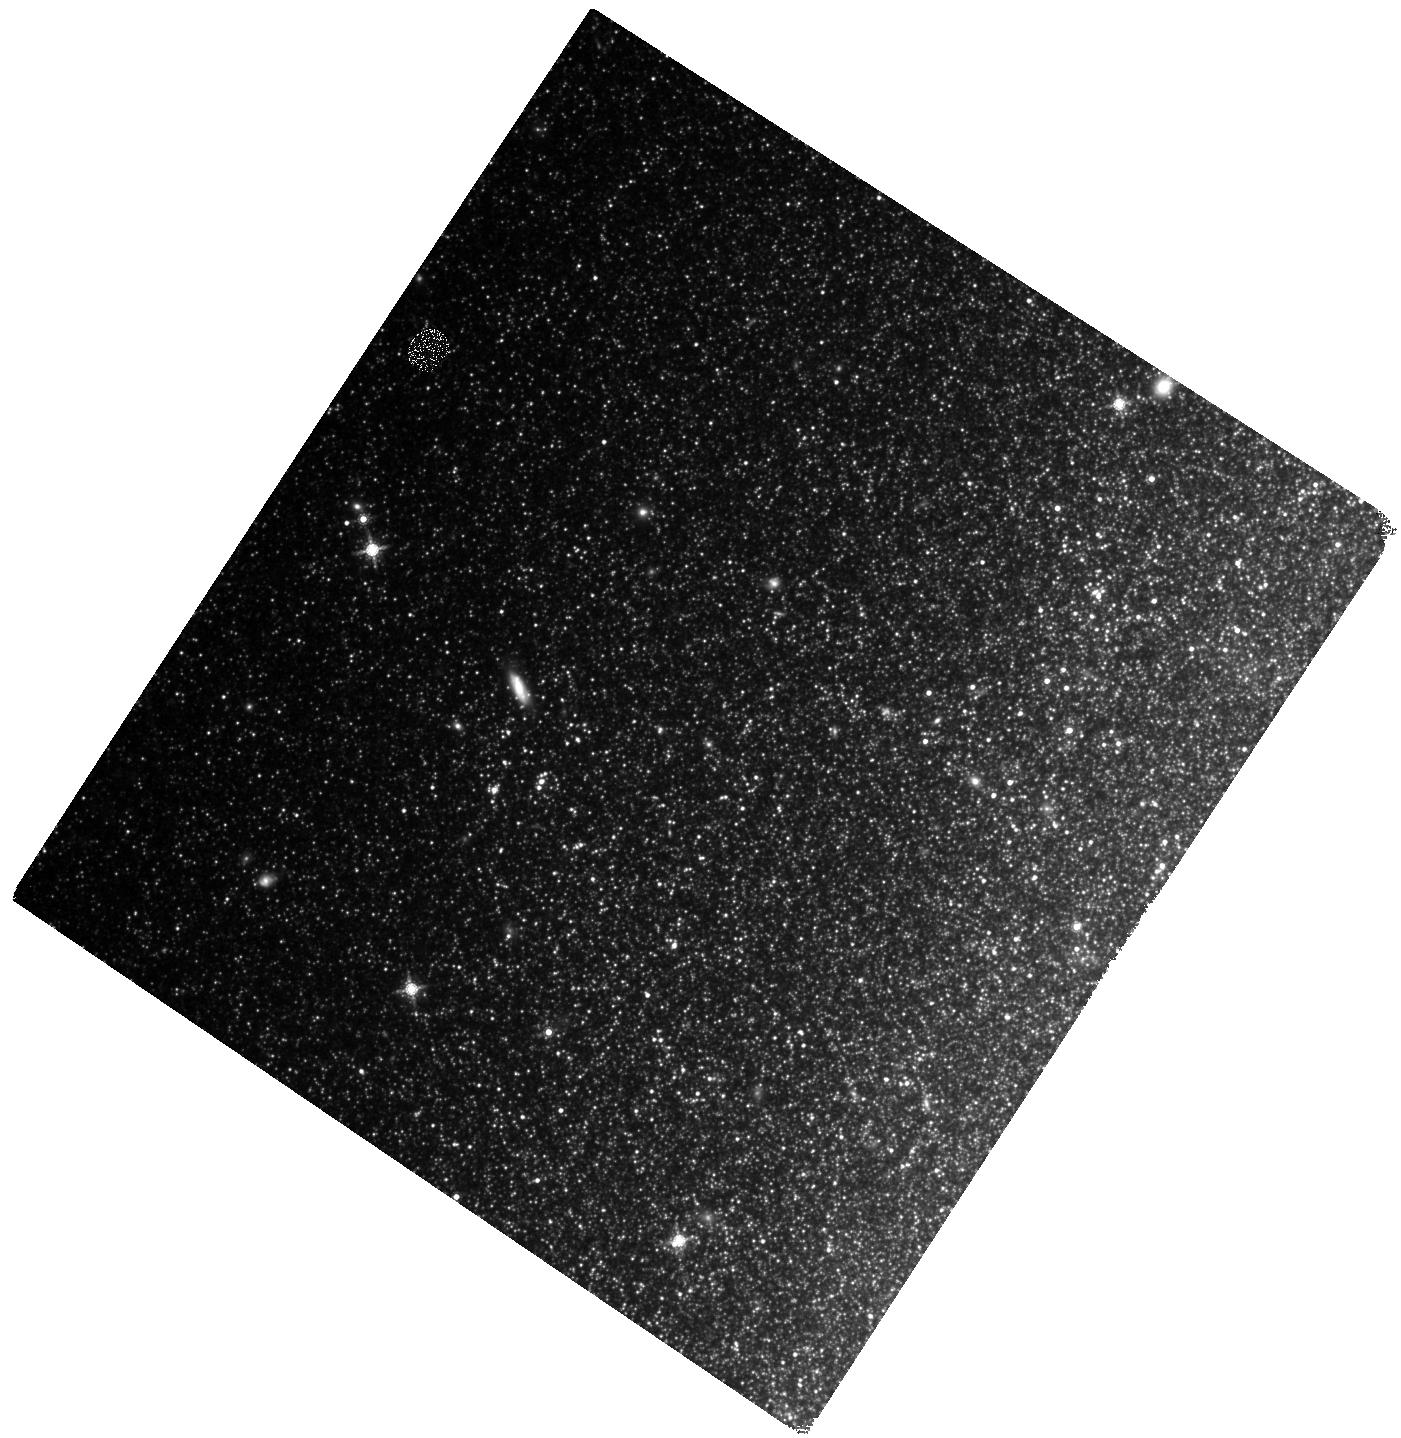
Target: M81FIELD05. Instrument: WFC3/IR. Filter: F160W. Exposure: 50 min. Observation ID: hst_11731_05_wfc3_ir_f160w_ib6k05

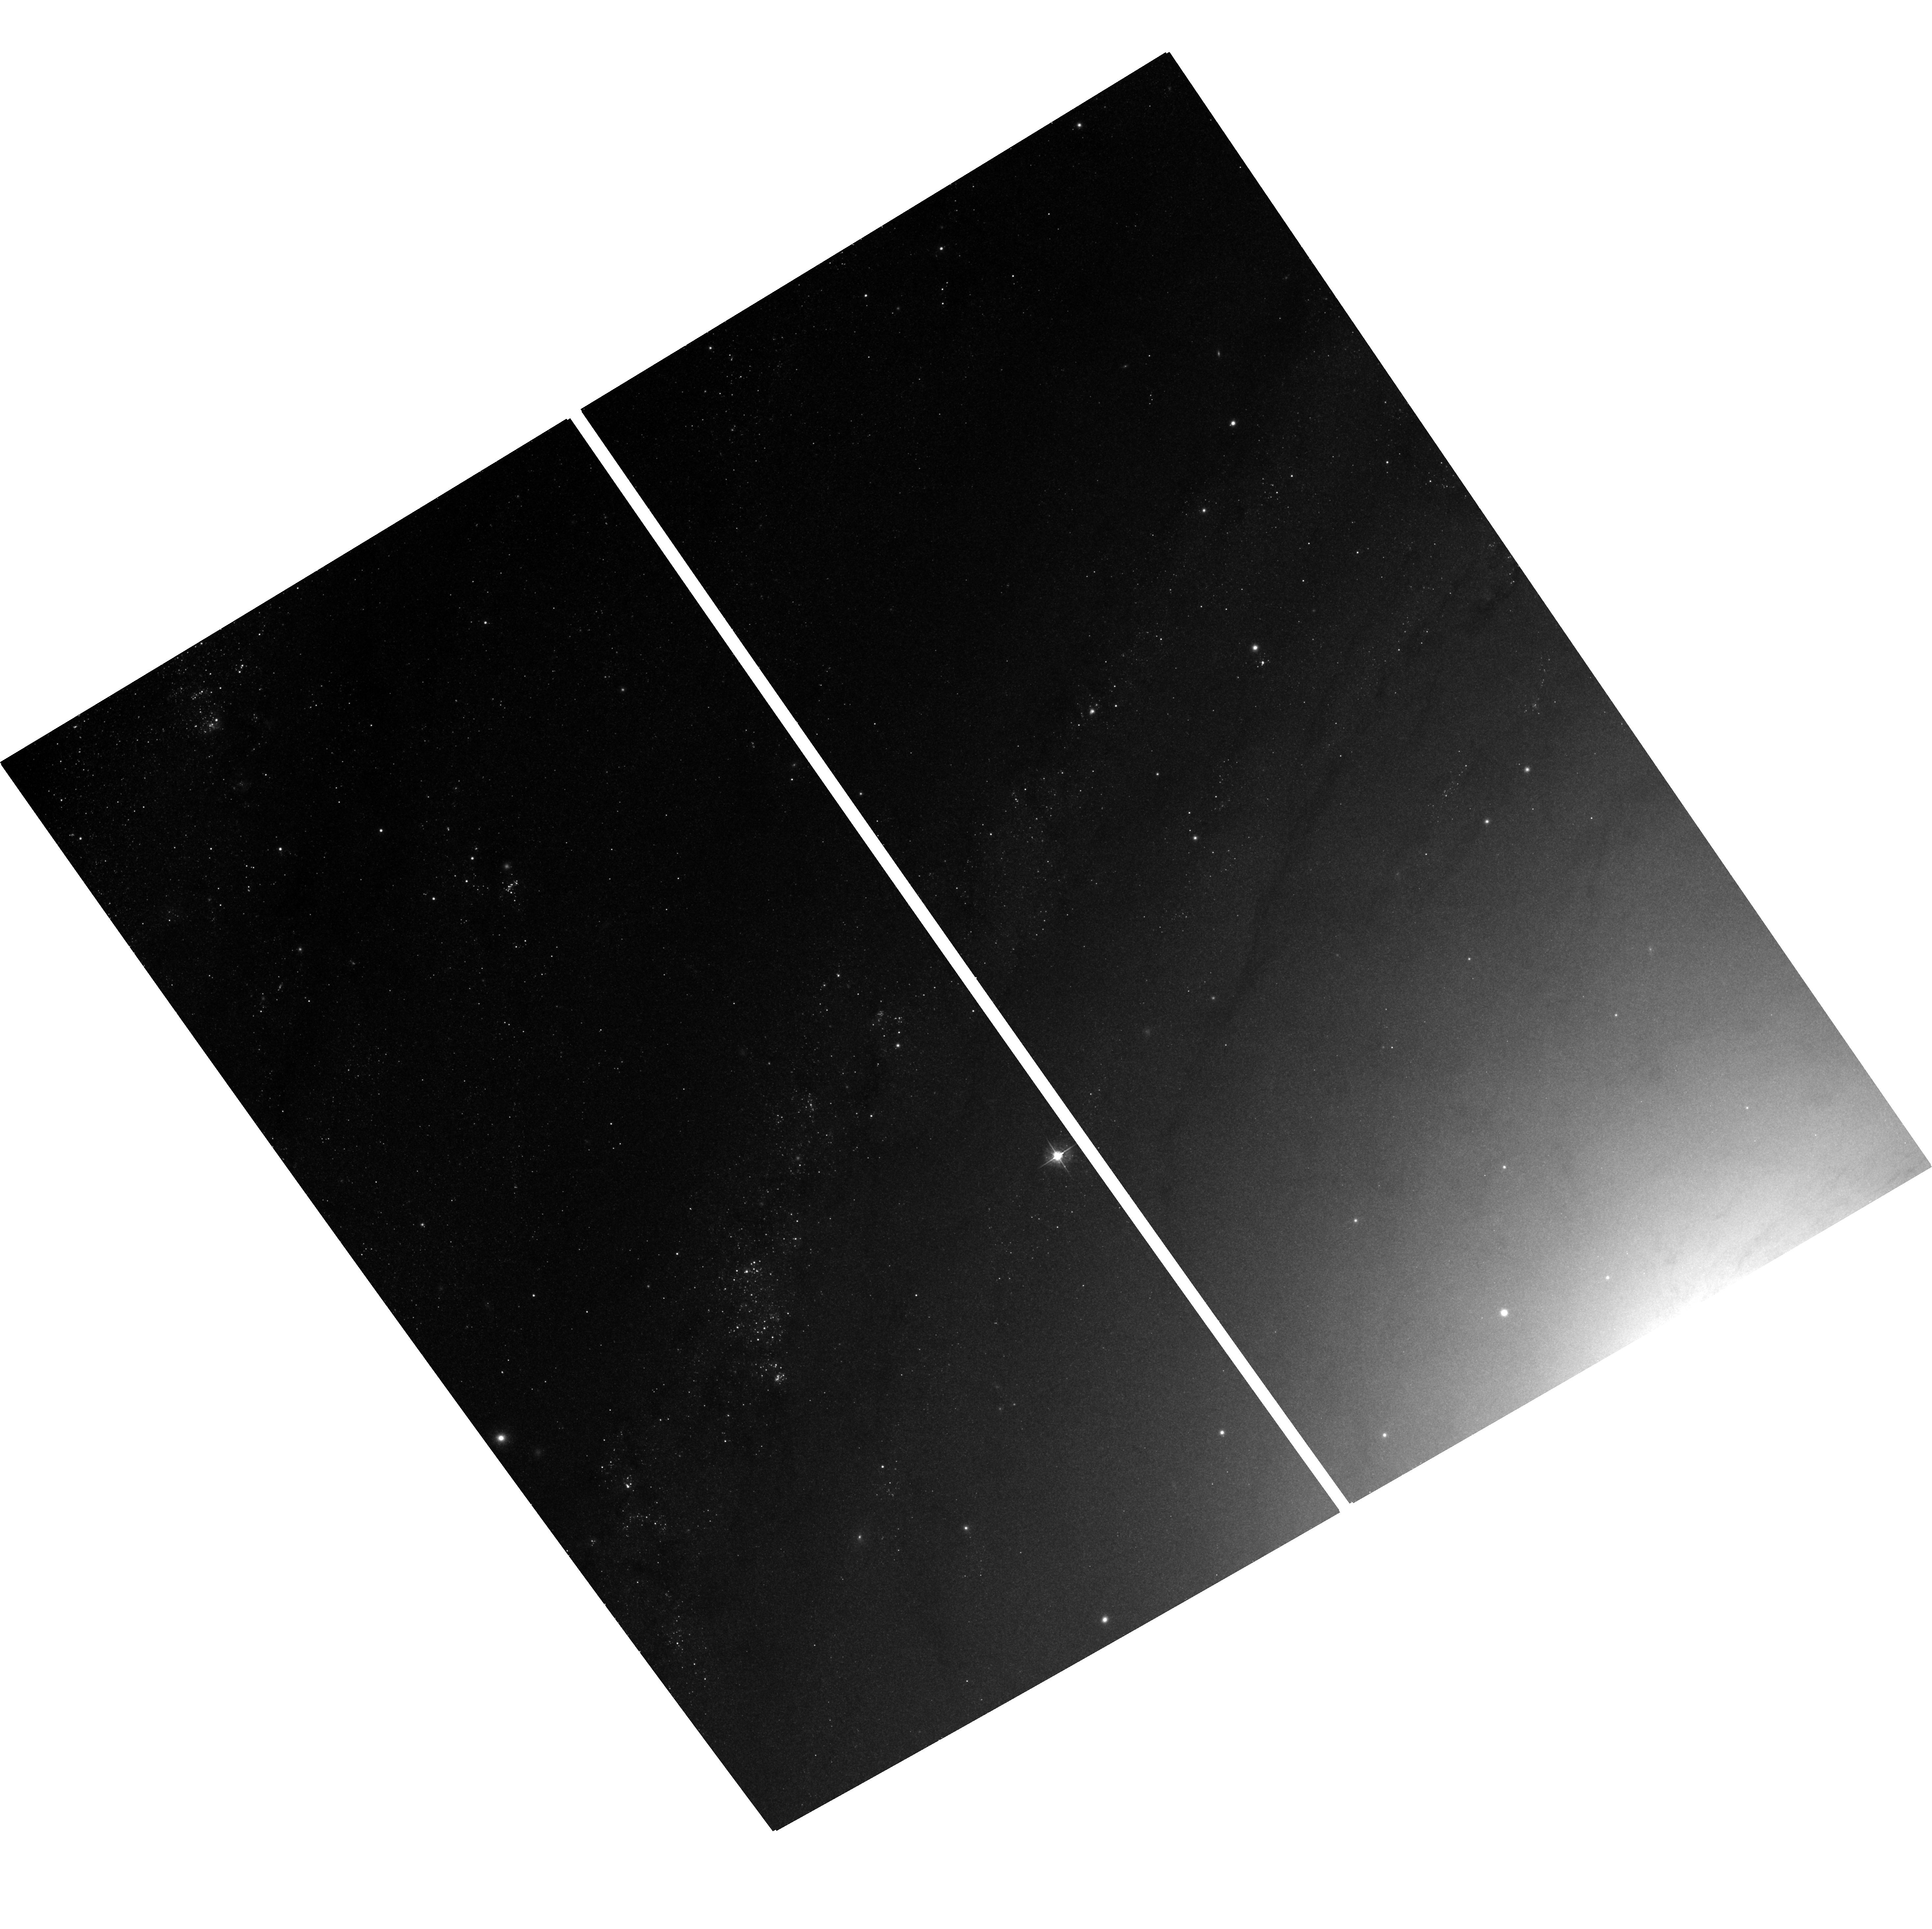
Target: field at RA 148.989°, Dec 69.083°. Instrument: ACS/WFC. Filter: F555W. Exposure: 40 min. Observation ID: hst_11731_02_acs_wfc_f555w_jb6k02

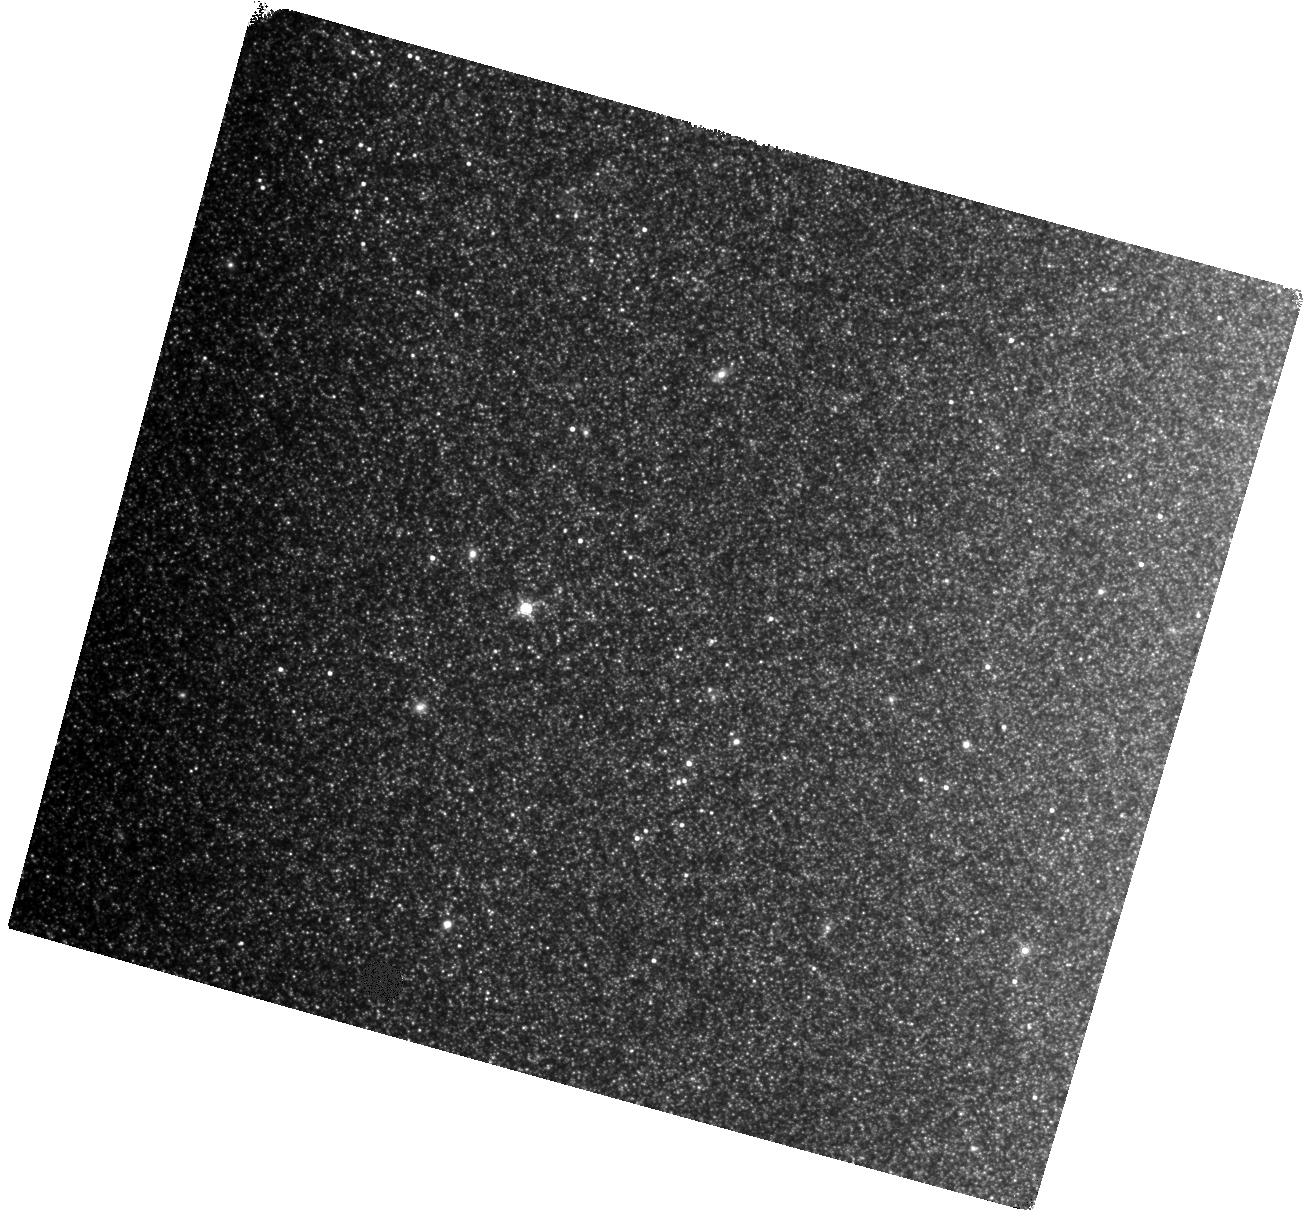
Target: M81FIELD08. Instrument: WFC3/IR. Filter: F160W. Exposure: 50 min. Observation ID: hst_11731_08_wfc3_ir_f160w_ib6k08

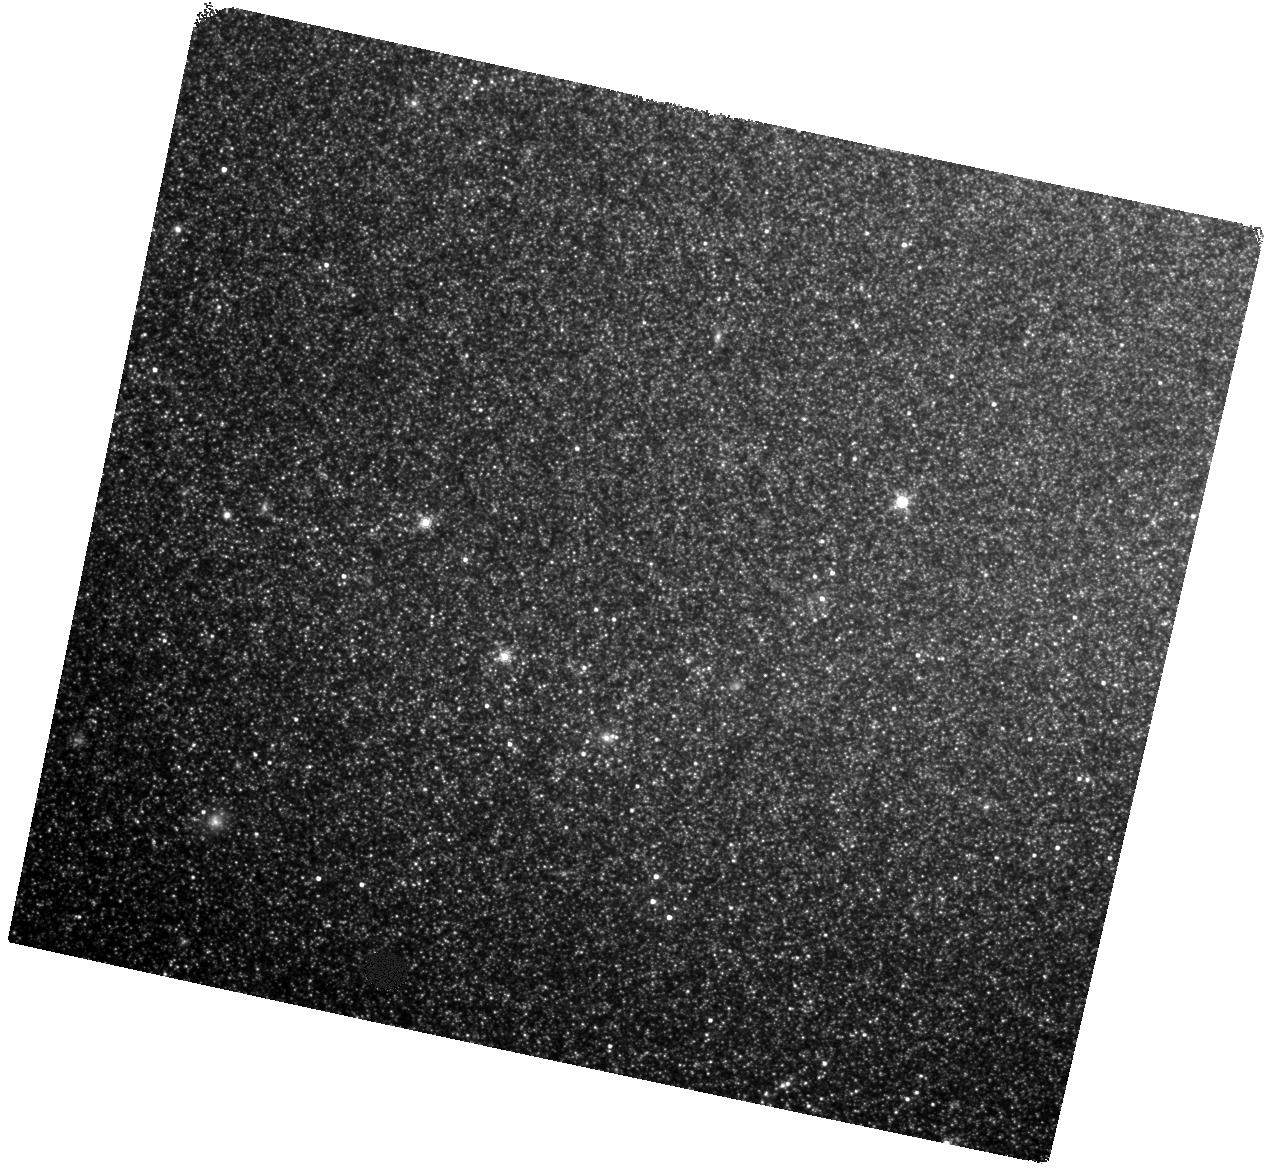
Target: M81FIELD02. Instrument: WFC3/IR. Filter: F160W. Exposure: 50 min. Observation ID: hst_11731_02_wfc3_ir_f160w_ib6k02

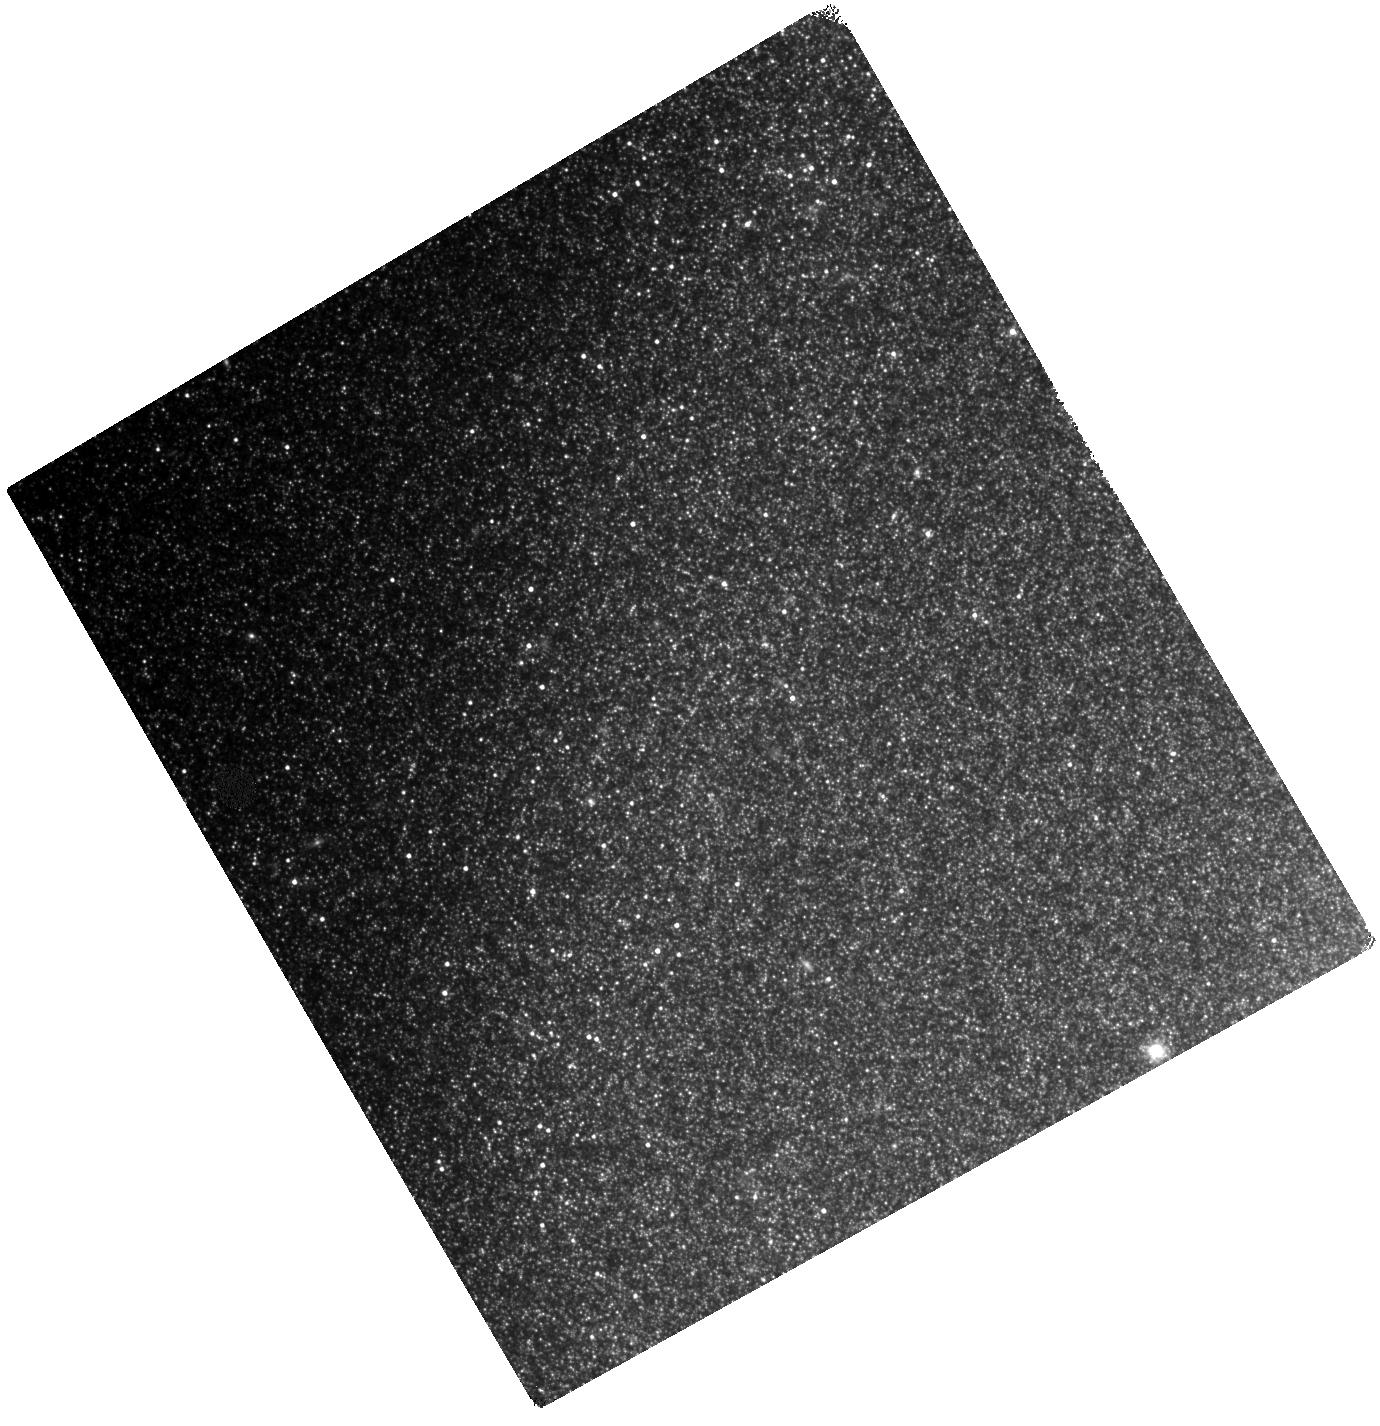
Target: M81FIELD01. Instrument: WFC3/IR. Filter: F160W. Exposure: 50 min. Observation ID: hst_11731_01_wfc3_ir_f160w_ib6k01

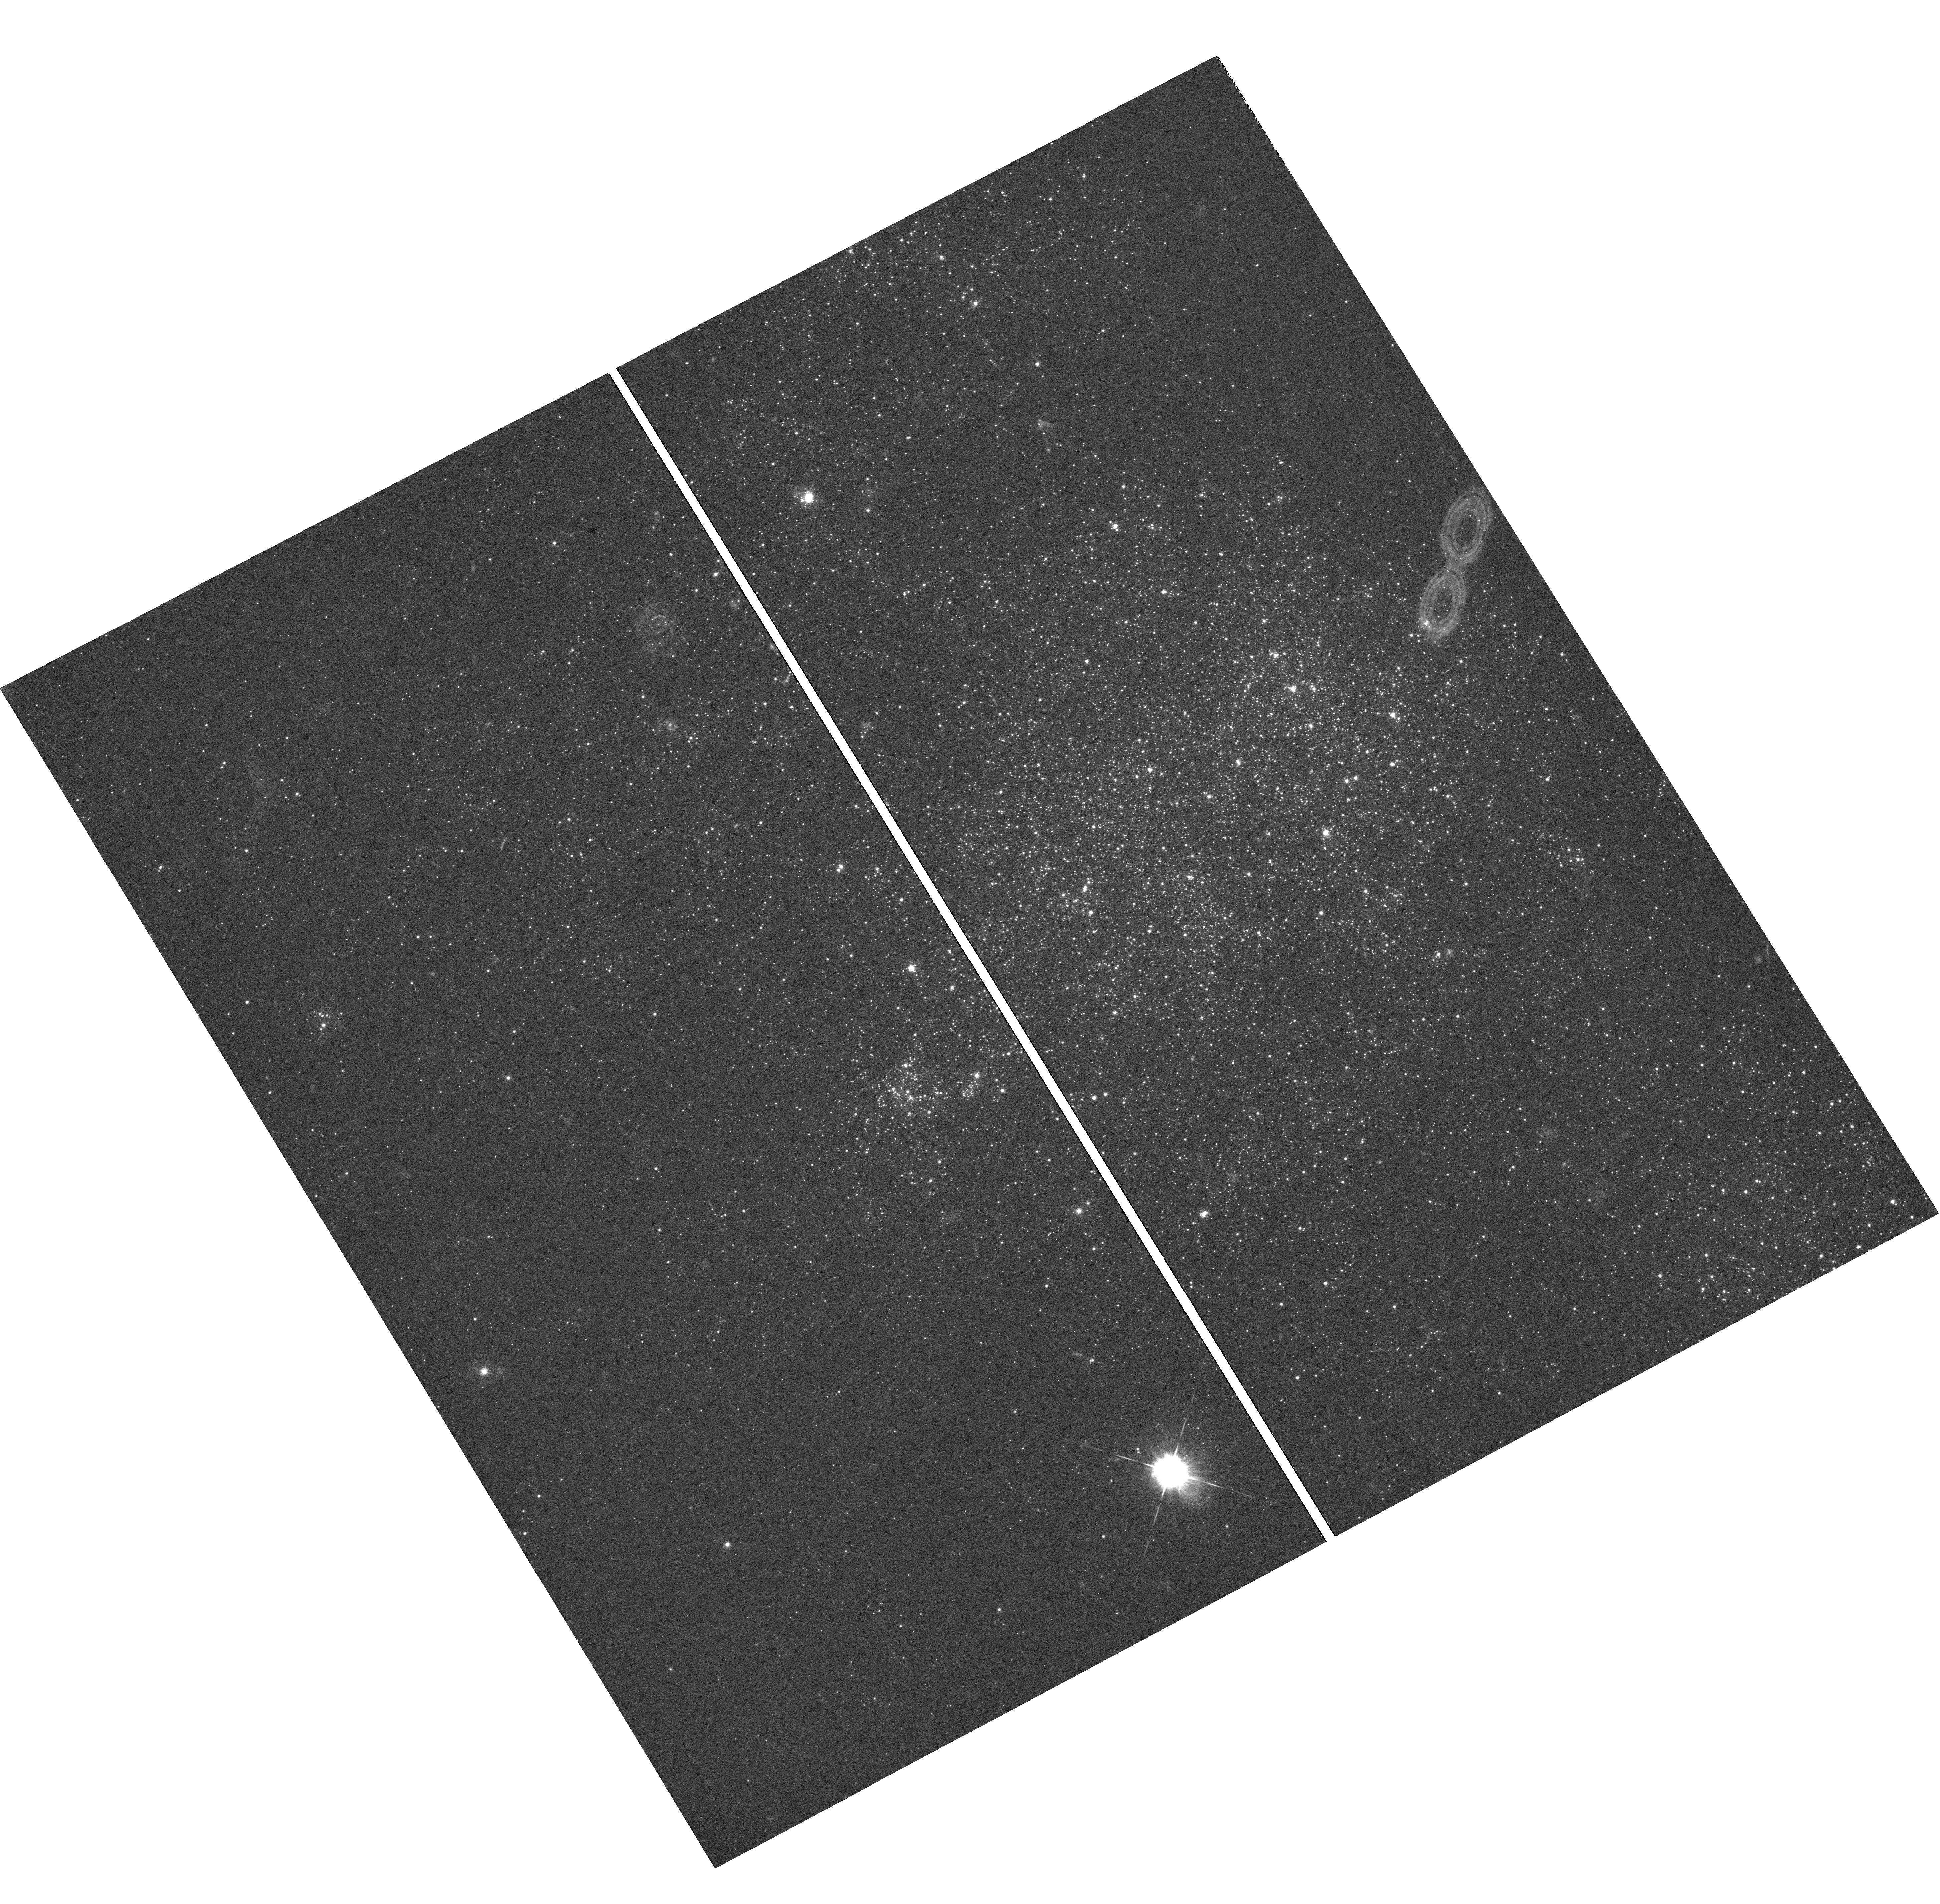
Target: M81FIELD04HOLMBERG. Instrument: WFC3/UVIS. Filter: F438W. Exposure: 48 min. Observation ID: hst_11731_11_wfc3_uvis_f438w_ib6k11

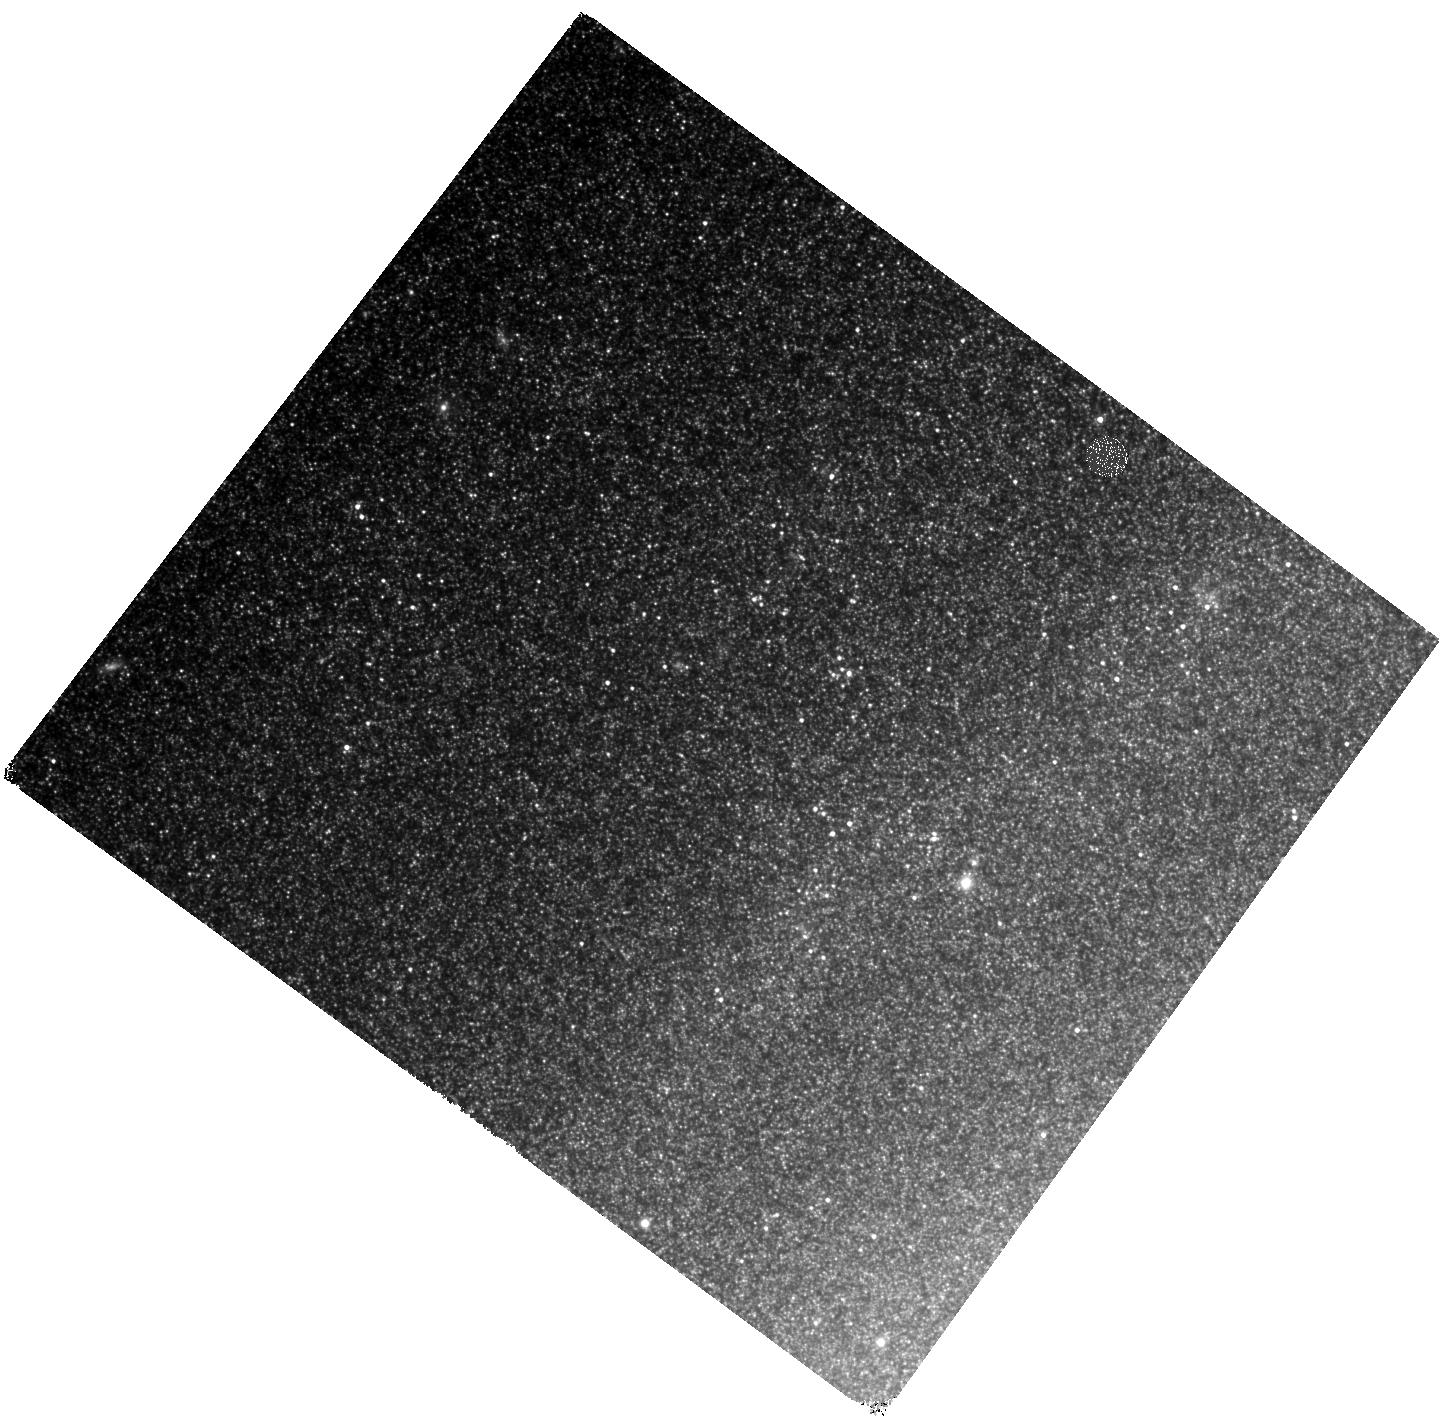
Target: M81FIELD03. Instrument: WFC3/IR. Filter: F160W. Exposure: 50 min. Observation ID: hst_11731_03_wfc3_ir_f160w_ib6k03

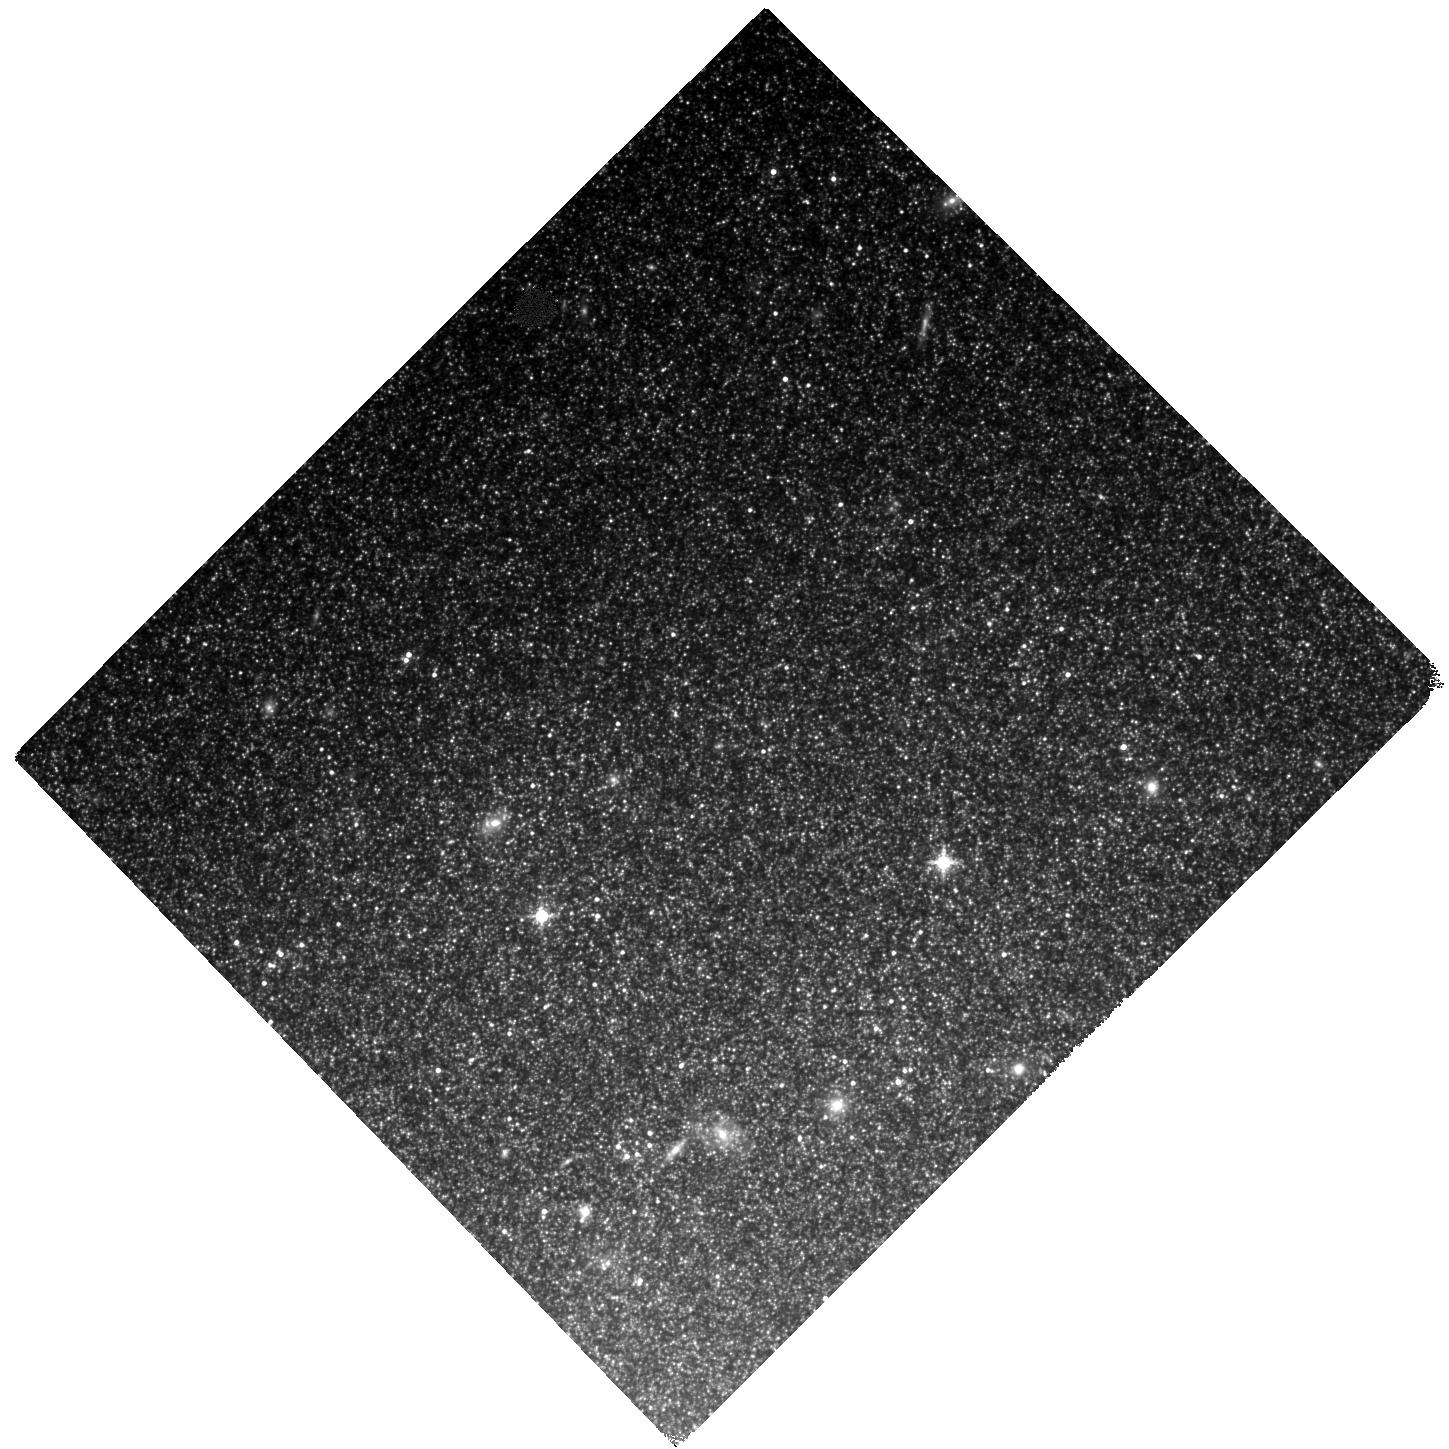
Target: M81FIELD06. Instrument: WFC3/IR. Filter: F160W. Exposure: 50 min. Observation ID: hst_11731_06_wfc3_ir_f160w_ib6k06

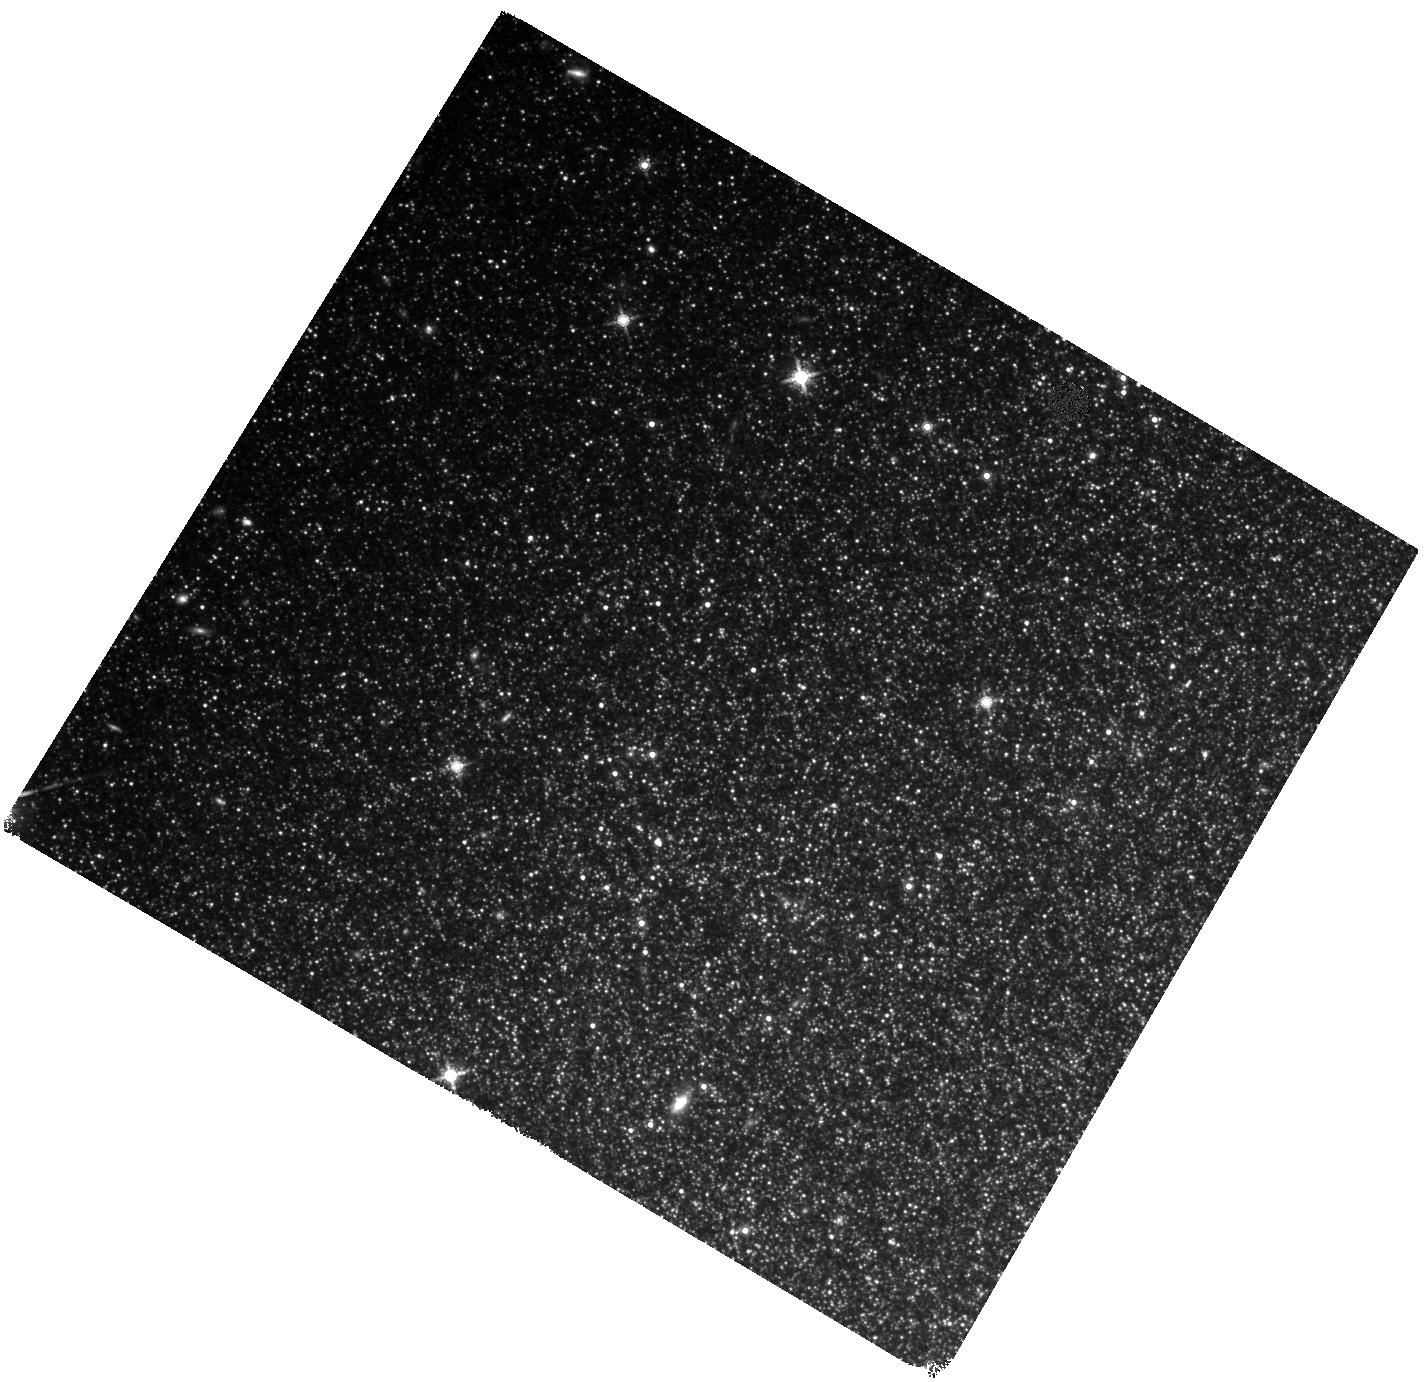
Target: M81FIELD07. Instrument: WFC3/IR. Filter: F160W. Exposure: 50 min. Observation ID: hst_11731_07_wfc3_ir_f160w_ib6k07

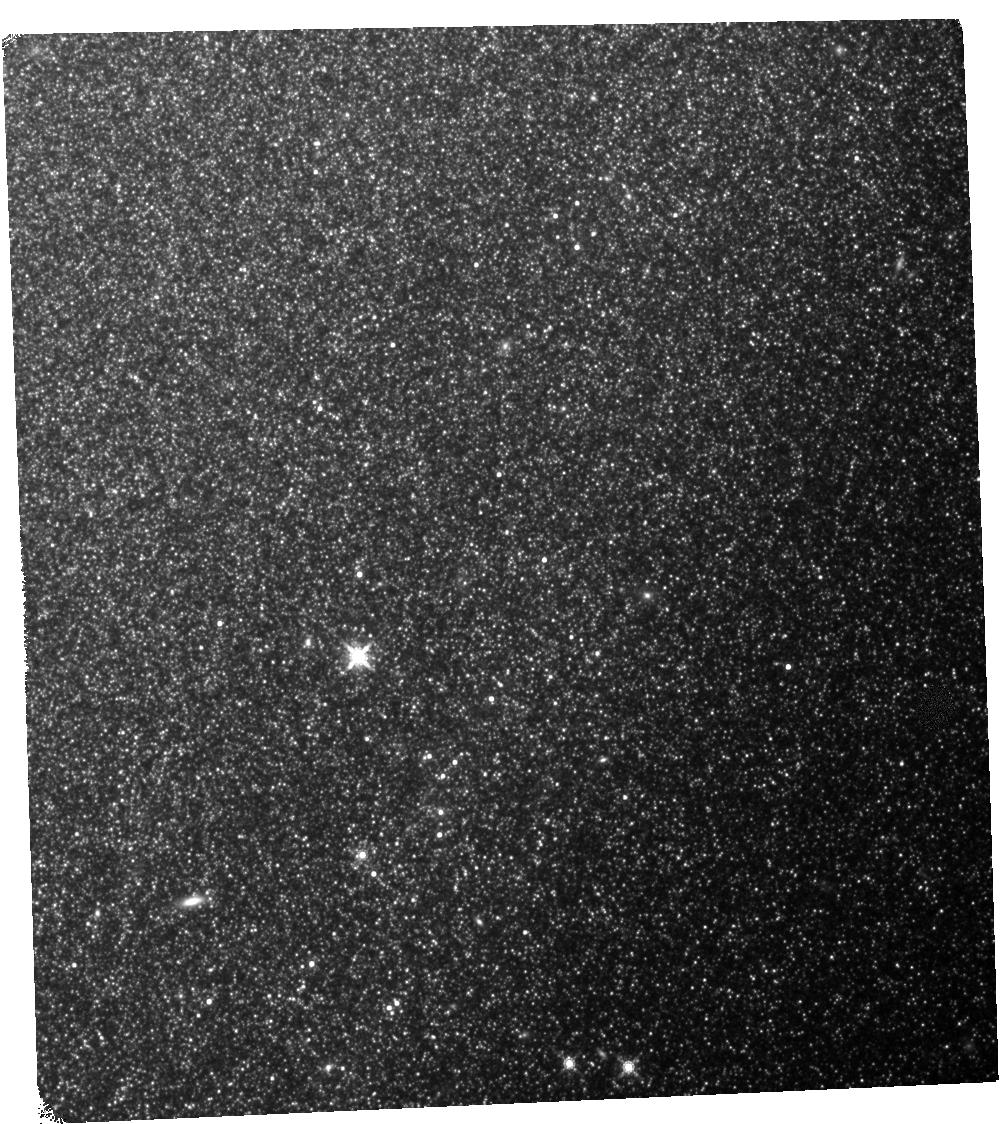
Target: M81FIELD10. Instrument: WFC3/IR. Filter: F160W. Exposure: 50 min. Observation ID: hst_11731_10_wfc3_ir_f160w_ib6k10

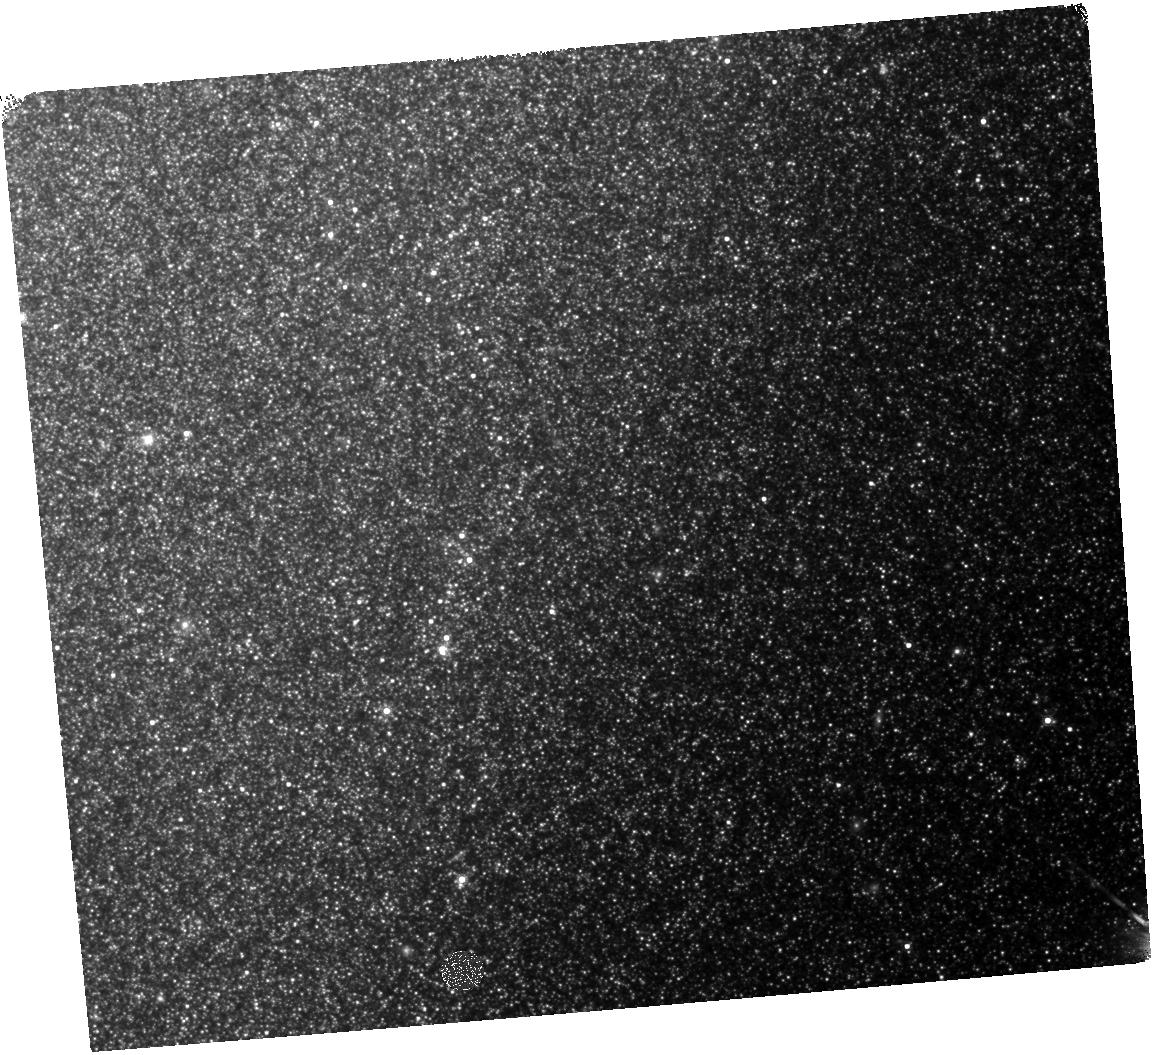
Target: M81FIELD09. Instrument: WFC3/IR. Filter: F160W. Exposure: 50 min. Observation ID: hst_11731_09_wfc3_ir_f160w_ib6k09

Studying Cepheid Systematics in M81: H-band Observations (PI: Kochanek, Chris S.)

The local value of the Hubble Constant remains one of the most important constraints in cosmology, but improving on the 10% accuracy of the HST Key Project is challenging. No improvements will be convincing until the metallicity dependence is well constrained and blending effects are fully understood. M81 and its dwarf companion Holmberg IX are superb laboratories for studying Cepheid systematics because they contain large numbers of bright Cepheids with a good spread in metallicity lying at a common, relatively close distance. We have identified 180 12<P< 70 day Cepheids in these two galaxies using the Large Binocular Telescope (compared to 30 in total by the KP), and will expand the sample further in 2008-2009. We will use 10 orbits with WFC3/IR to obtain H-band images of 100 Cepheids in M81 to add to the ACS/BVI calibrations we will obtain from archival data and 1 orbit with WFC3/UVIS to add B-band data for Holmberg IX. Four band BVIH photometry will allow us to flux calibrate, estimate extinction, measure metallicity effects and then check the results in detail. We can also examine blending effects on WFC3/IR data in a relatively nearby galaxy before it is applied to more distant galaxies. Our M81 sample is three times larger than the next best sample, that of NGC4258, and suffers less from blending because M81 is at half the distance, so it is an excellent laboratory for studying Cepheid systematics even if it lacks as precise a geometric distance as NGC4258.